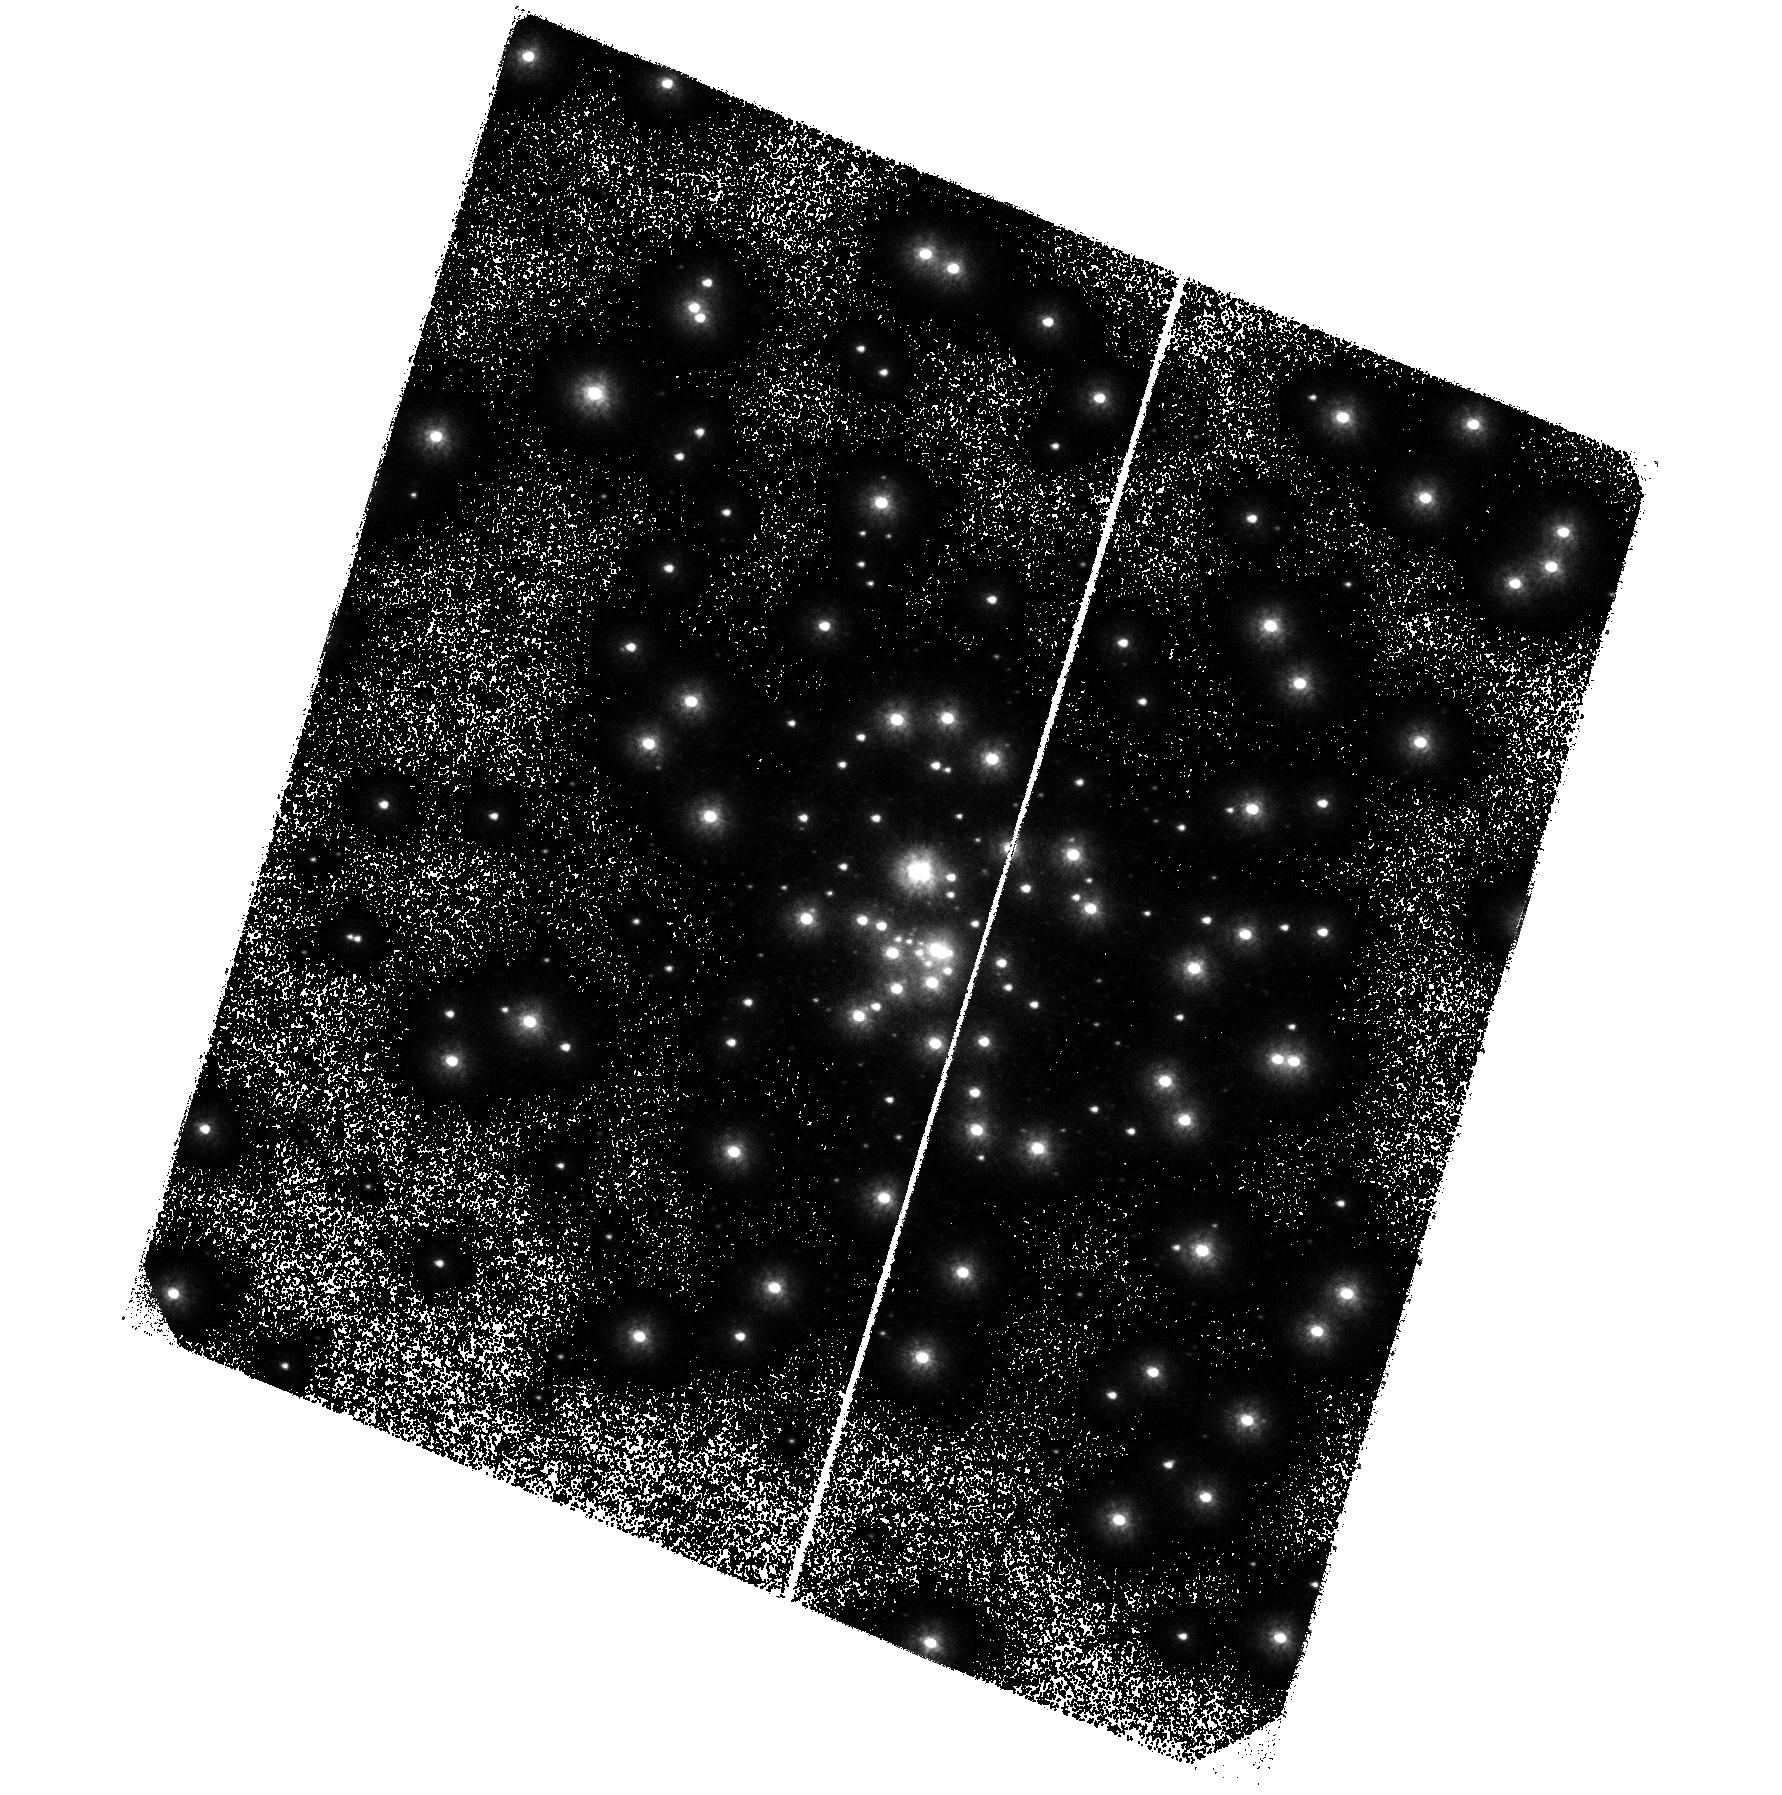
Target: M15. Instrument: ACS/SBC. Filter: F140LP. Exposure: 41 min. Observation ID: hst_9792_02_acs_sbc_f140lp_j8si02

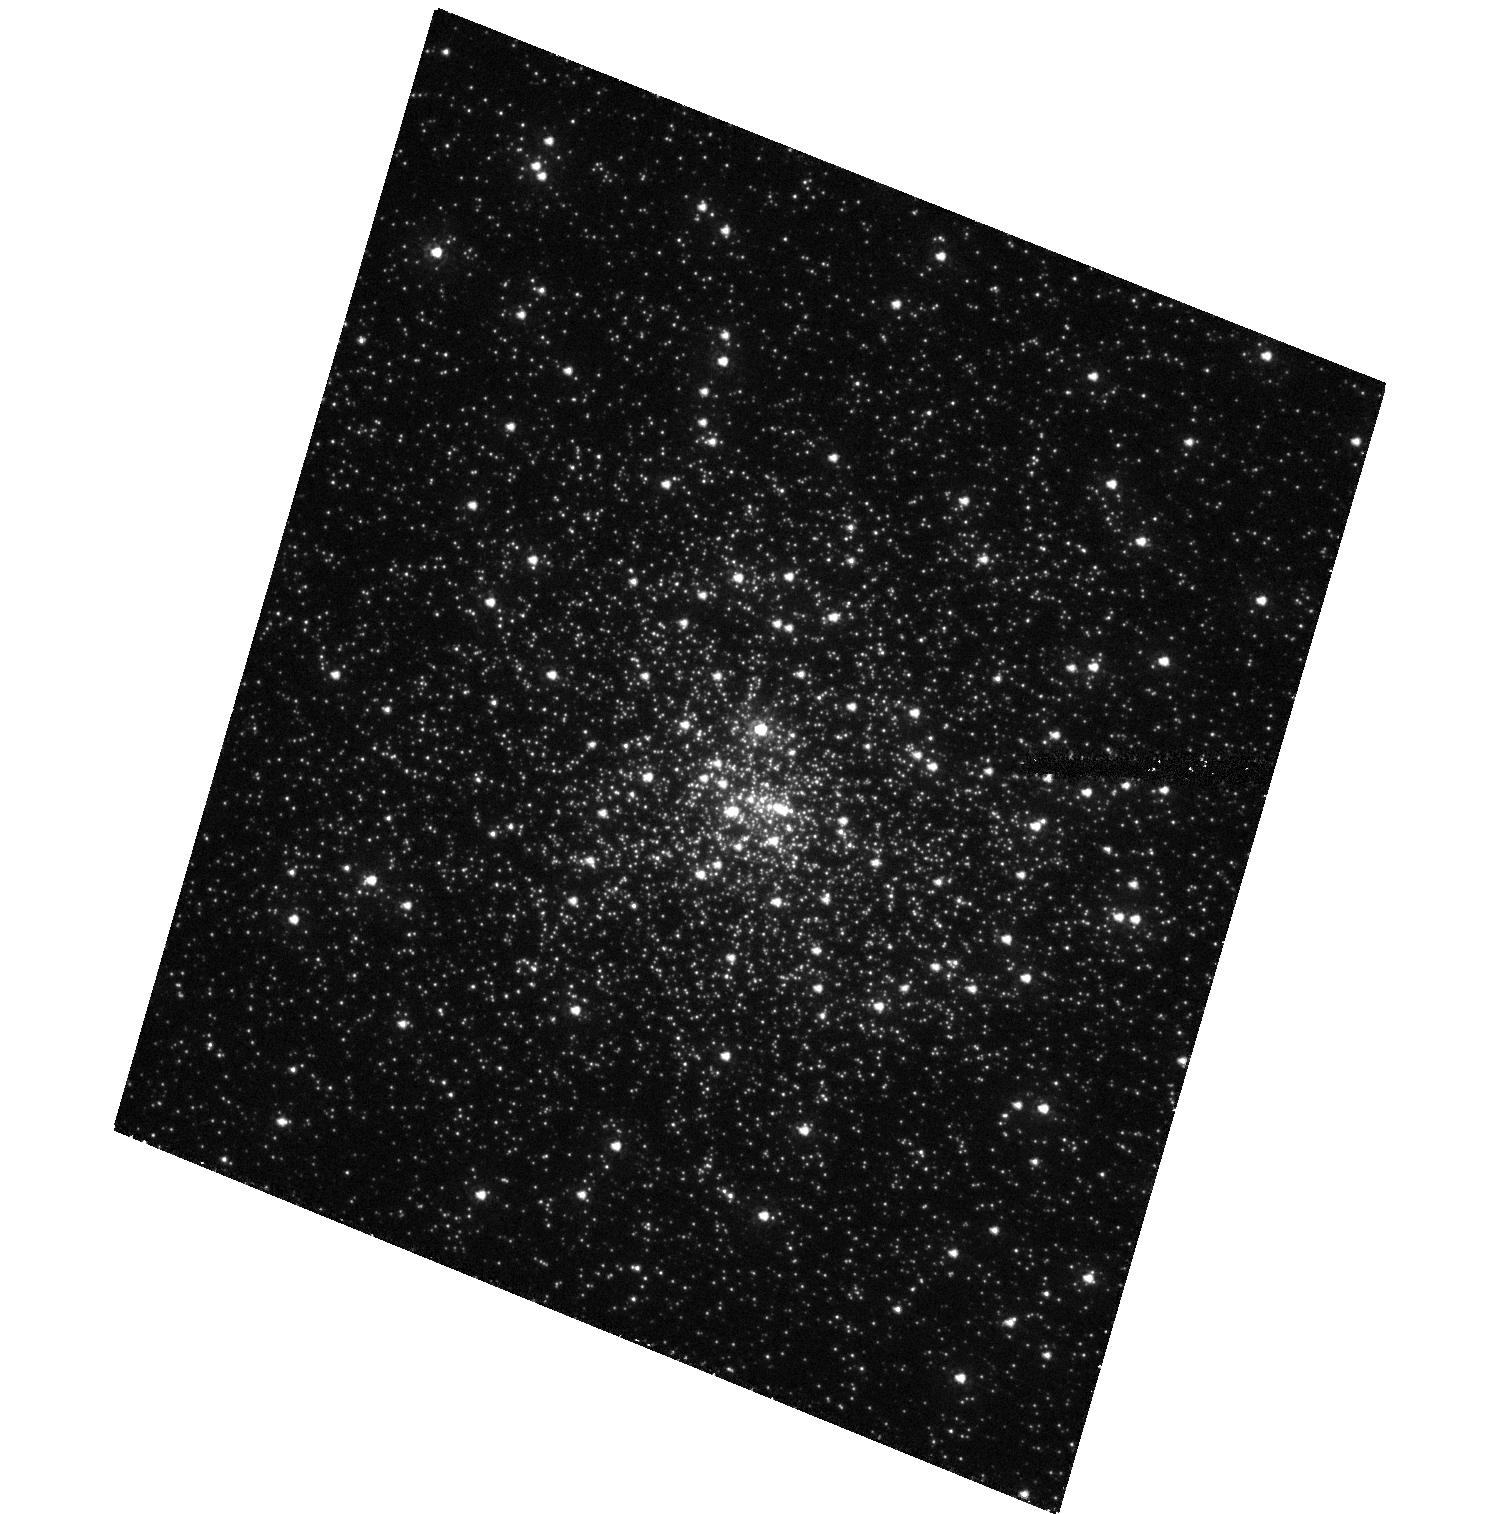
Target: M15. Instrument: ACS/HRC. Filter: F220W. Exposure: 39 min. Observation ID: hst_9792_08_acs_hrc_f220w_j8si08

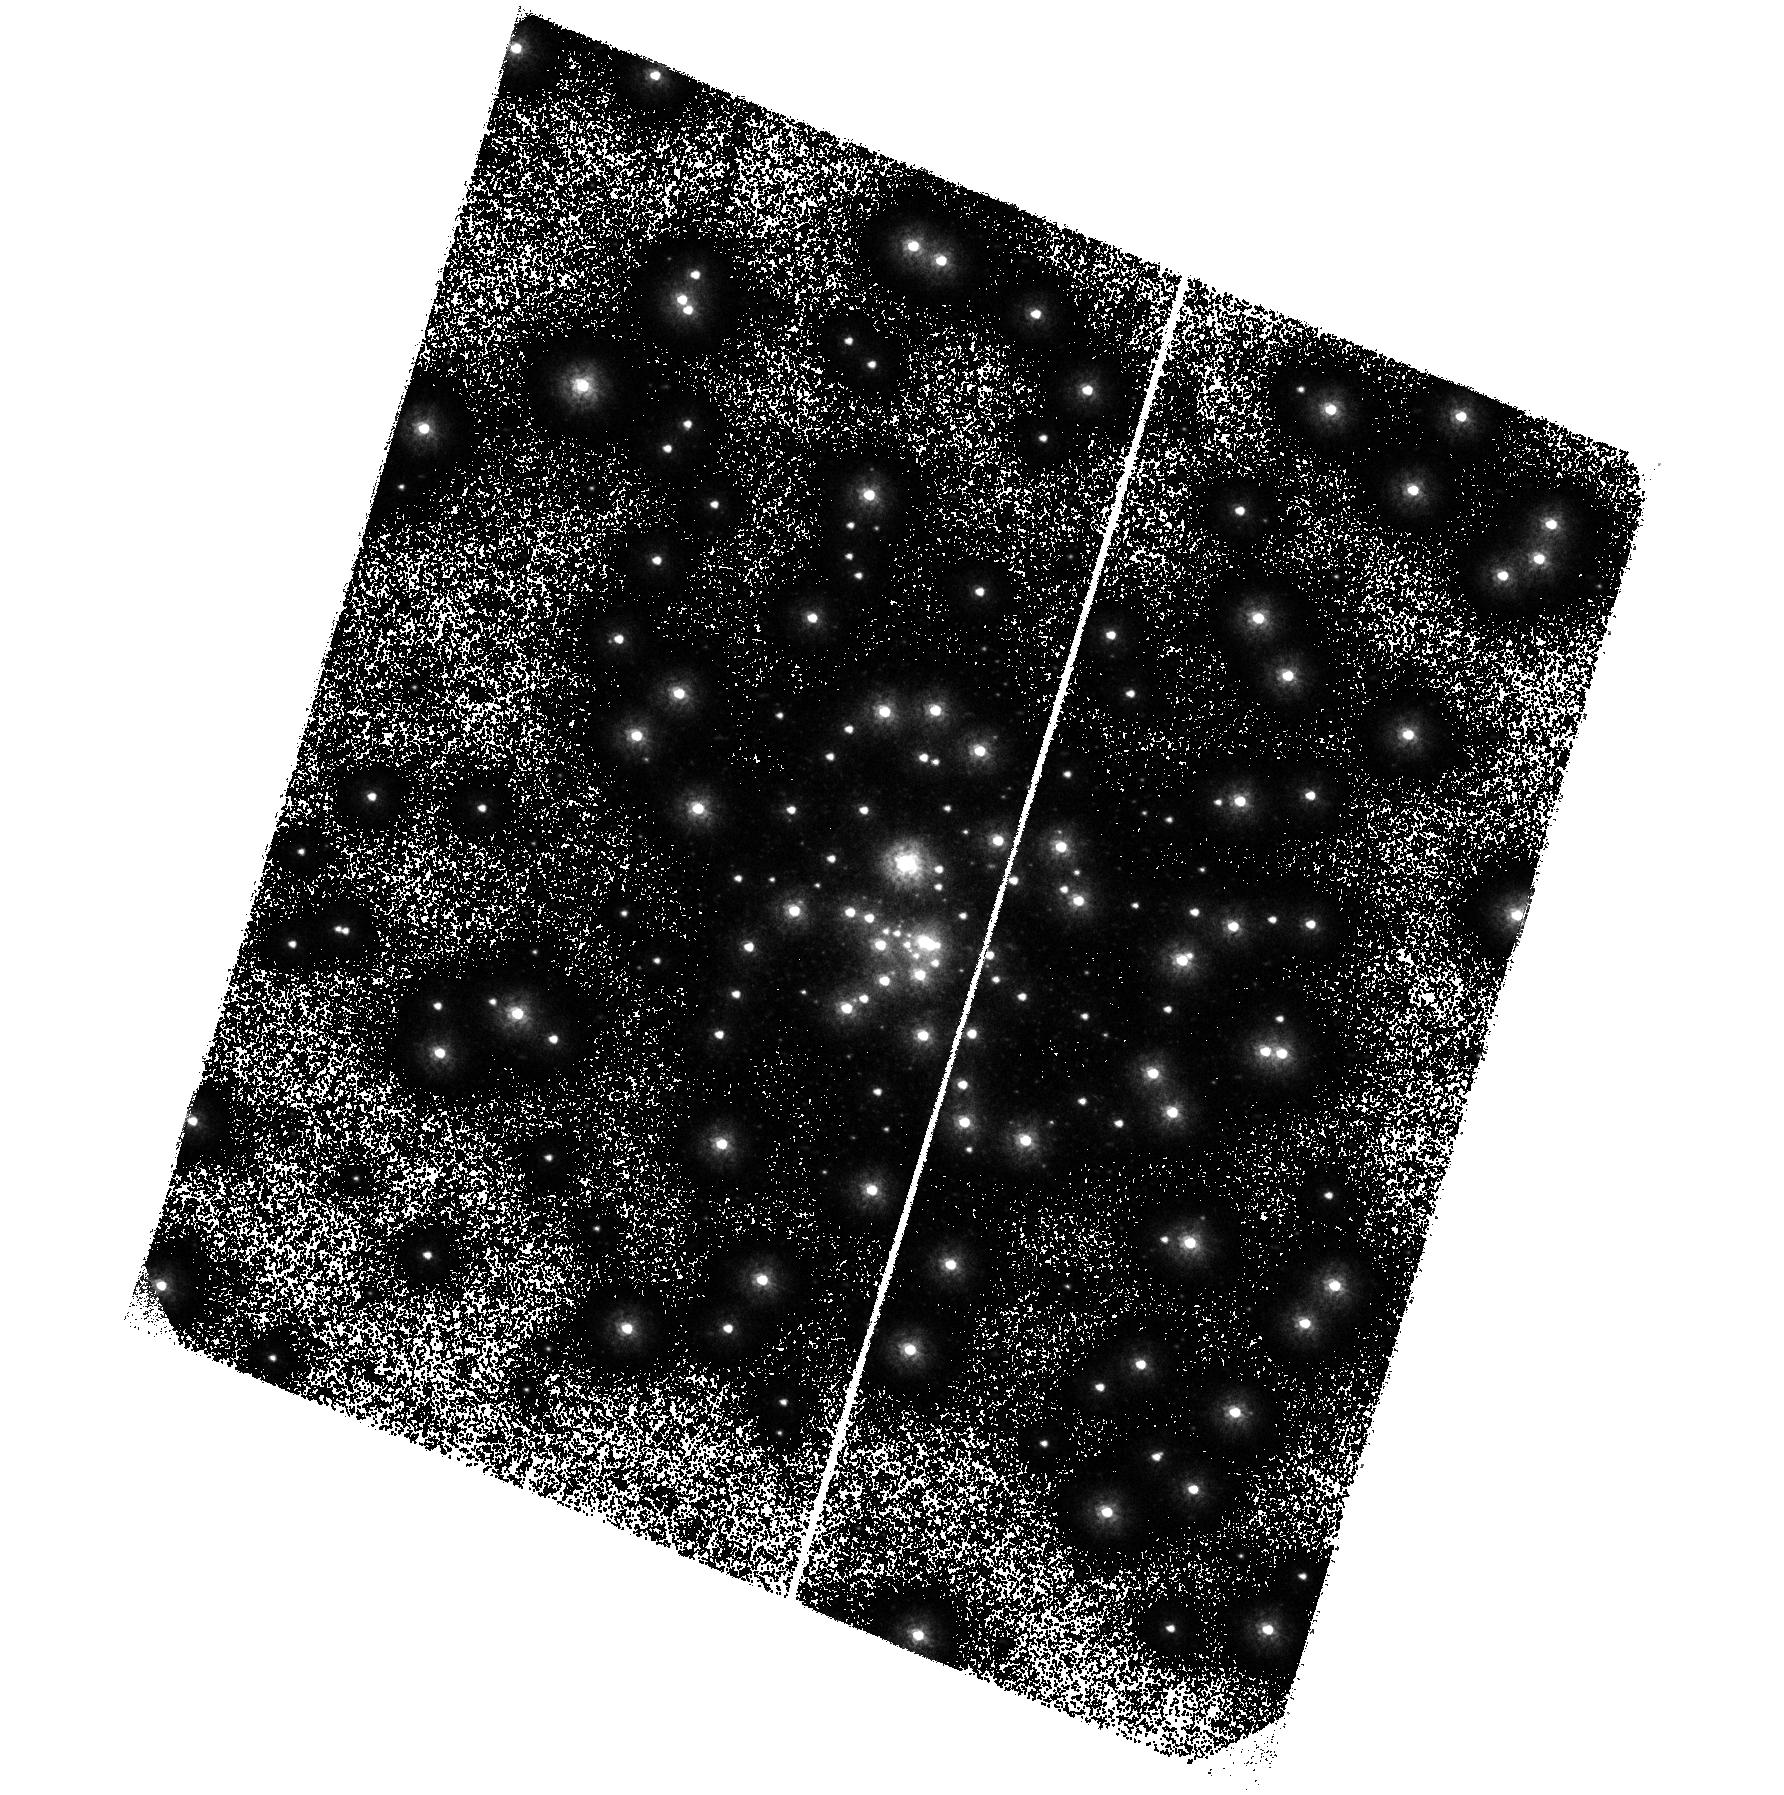
Target: M15. Instrument: ACS/SBC. Filter: F150LP. Exposure: 40 min. Observation ID: hst_9792_07_acs_sbc_f150lp_j8si07

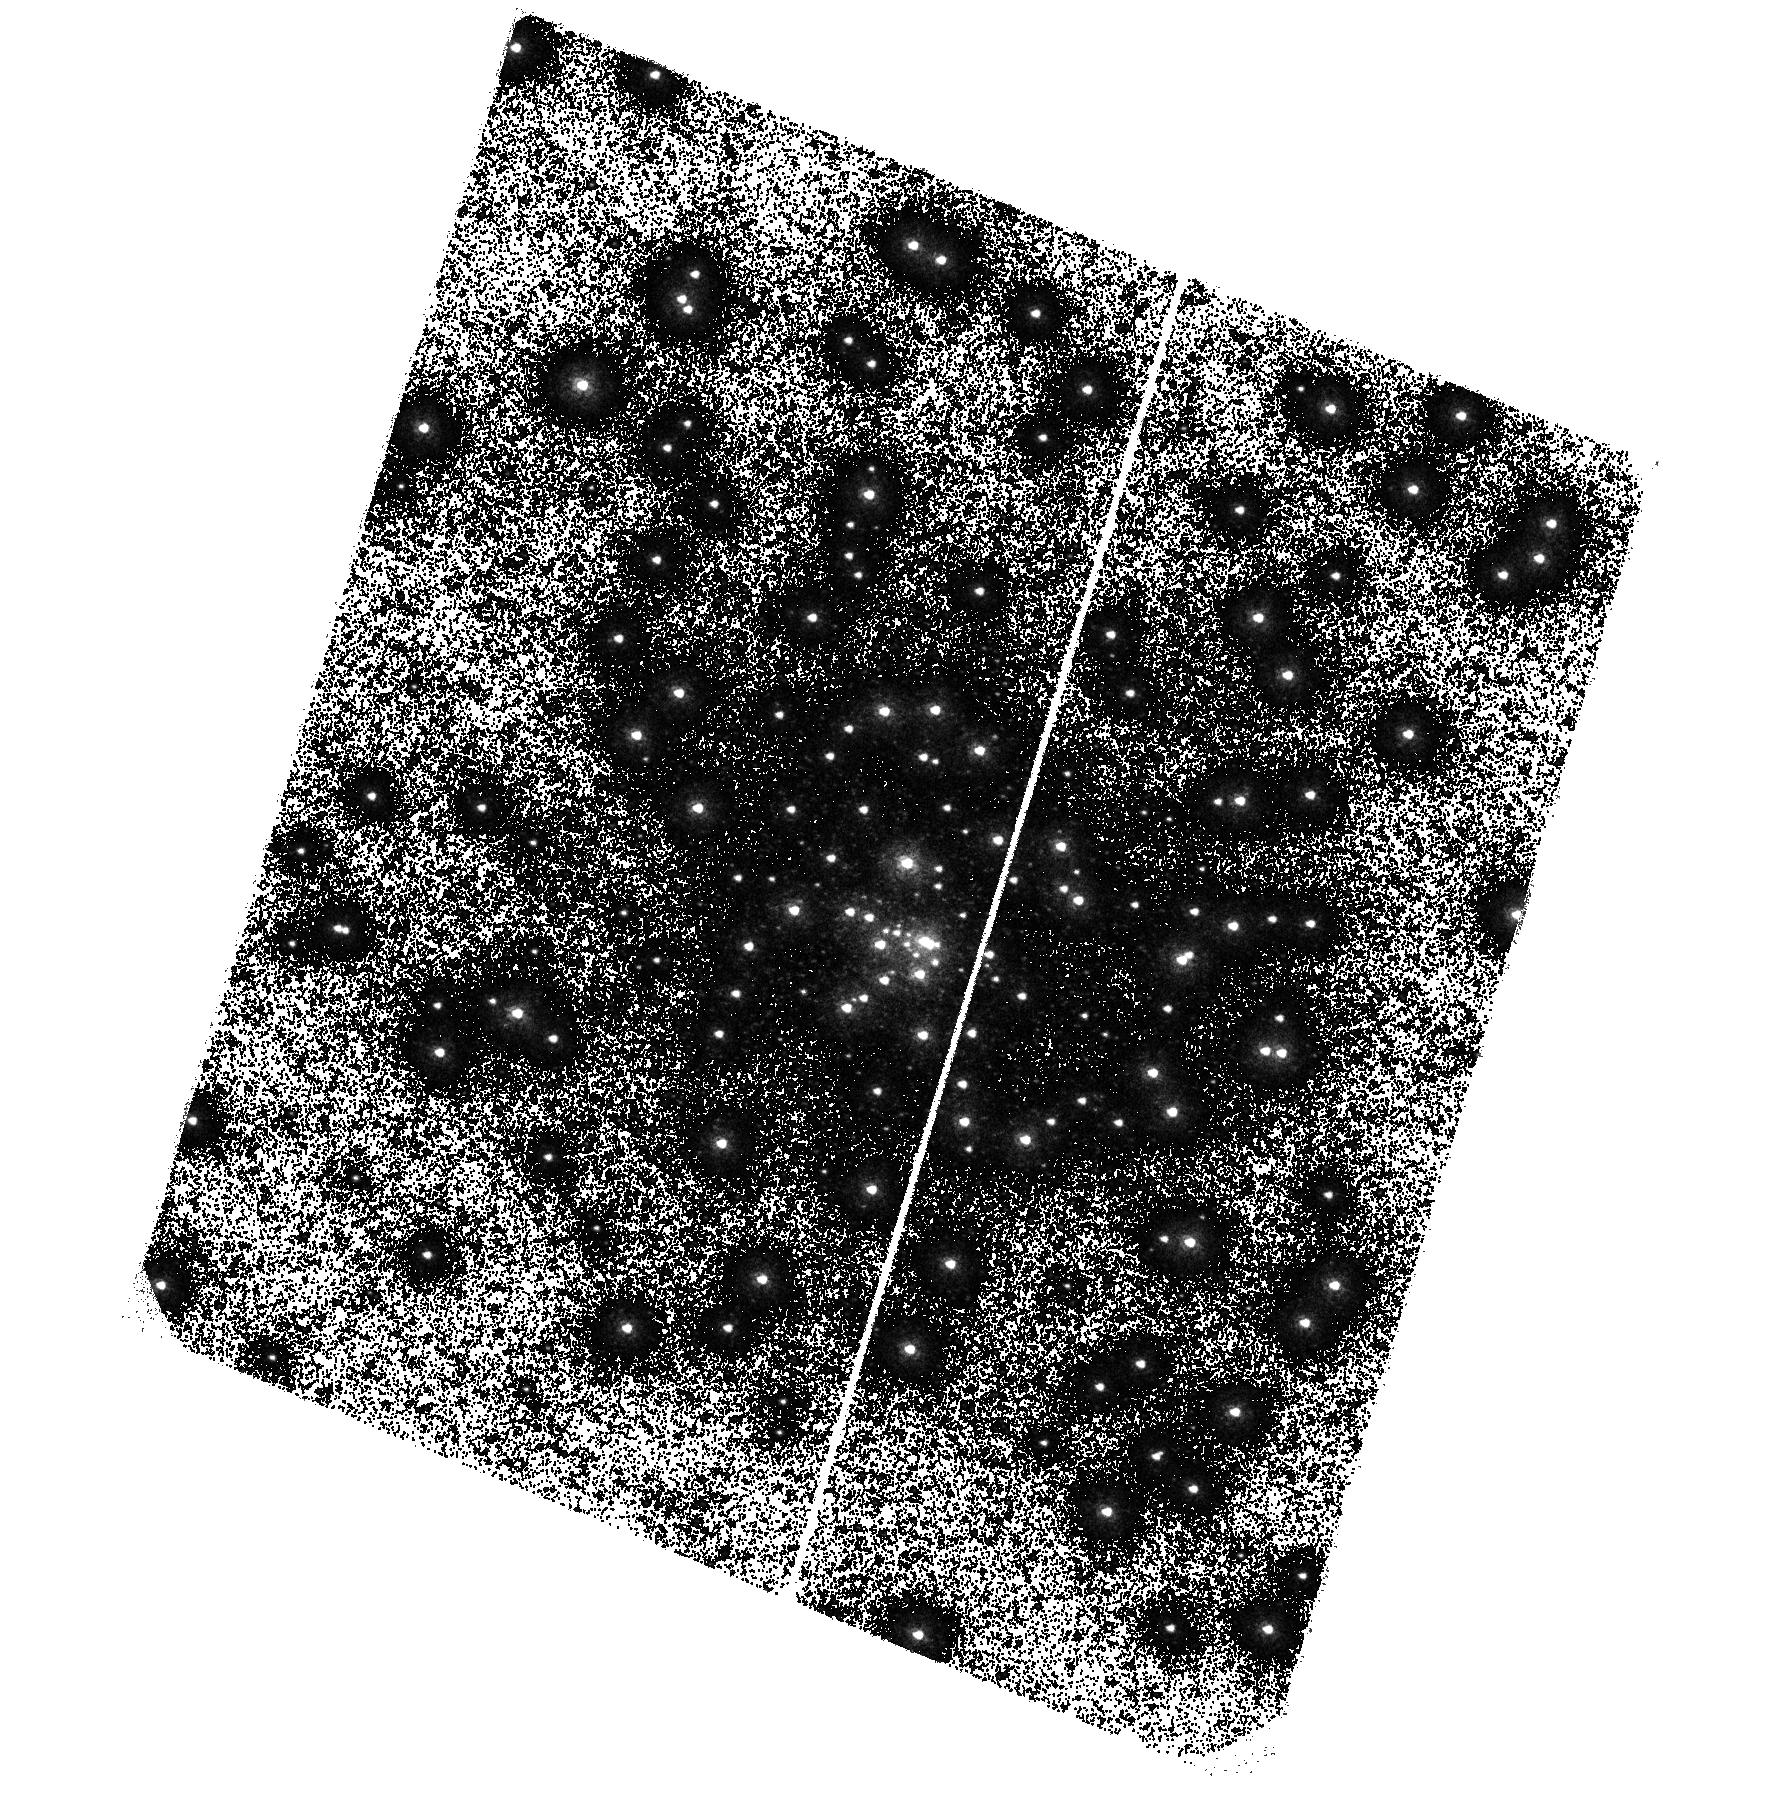
Target: M15. Instrument: ACS/SBC. Filter: F165LP. Exposure: 42 min. Observation ID: hst_9792_07_acs_sbc_f165lp_j8si07

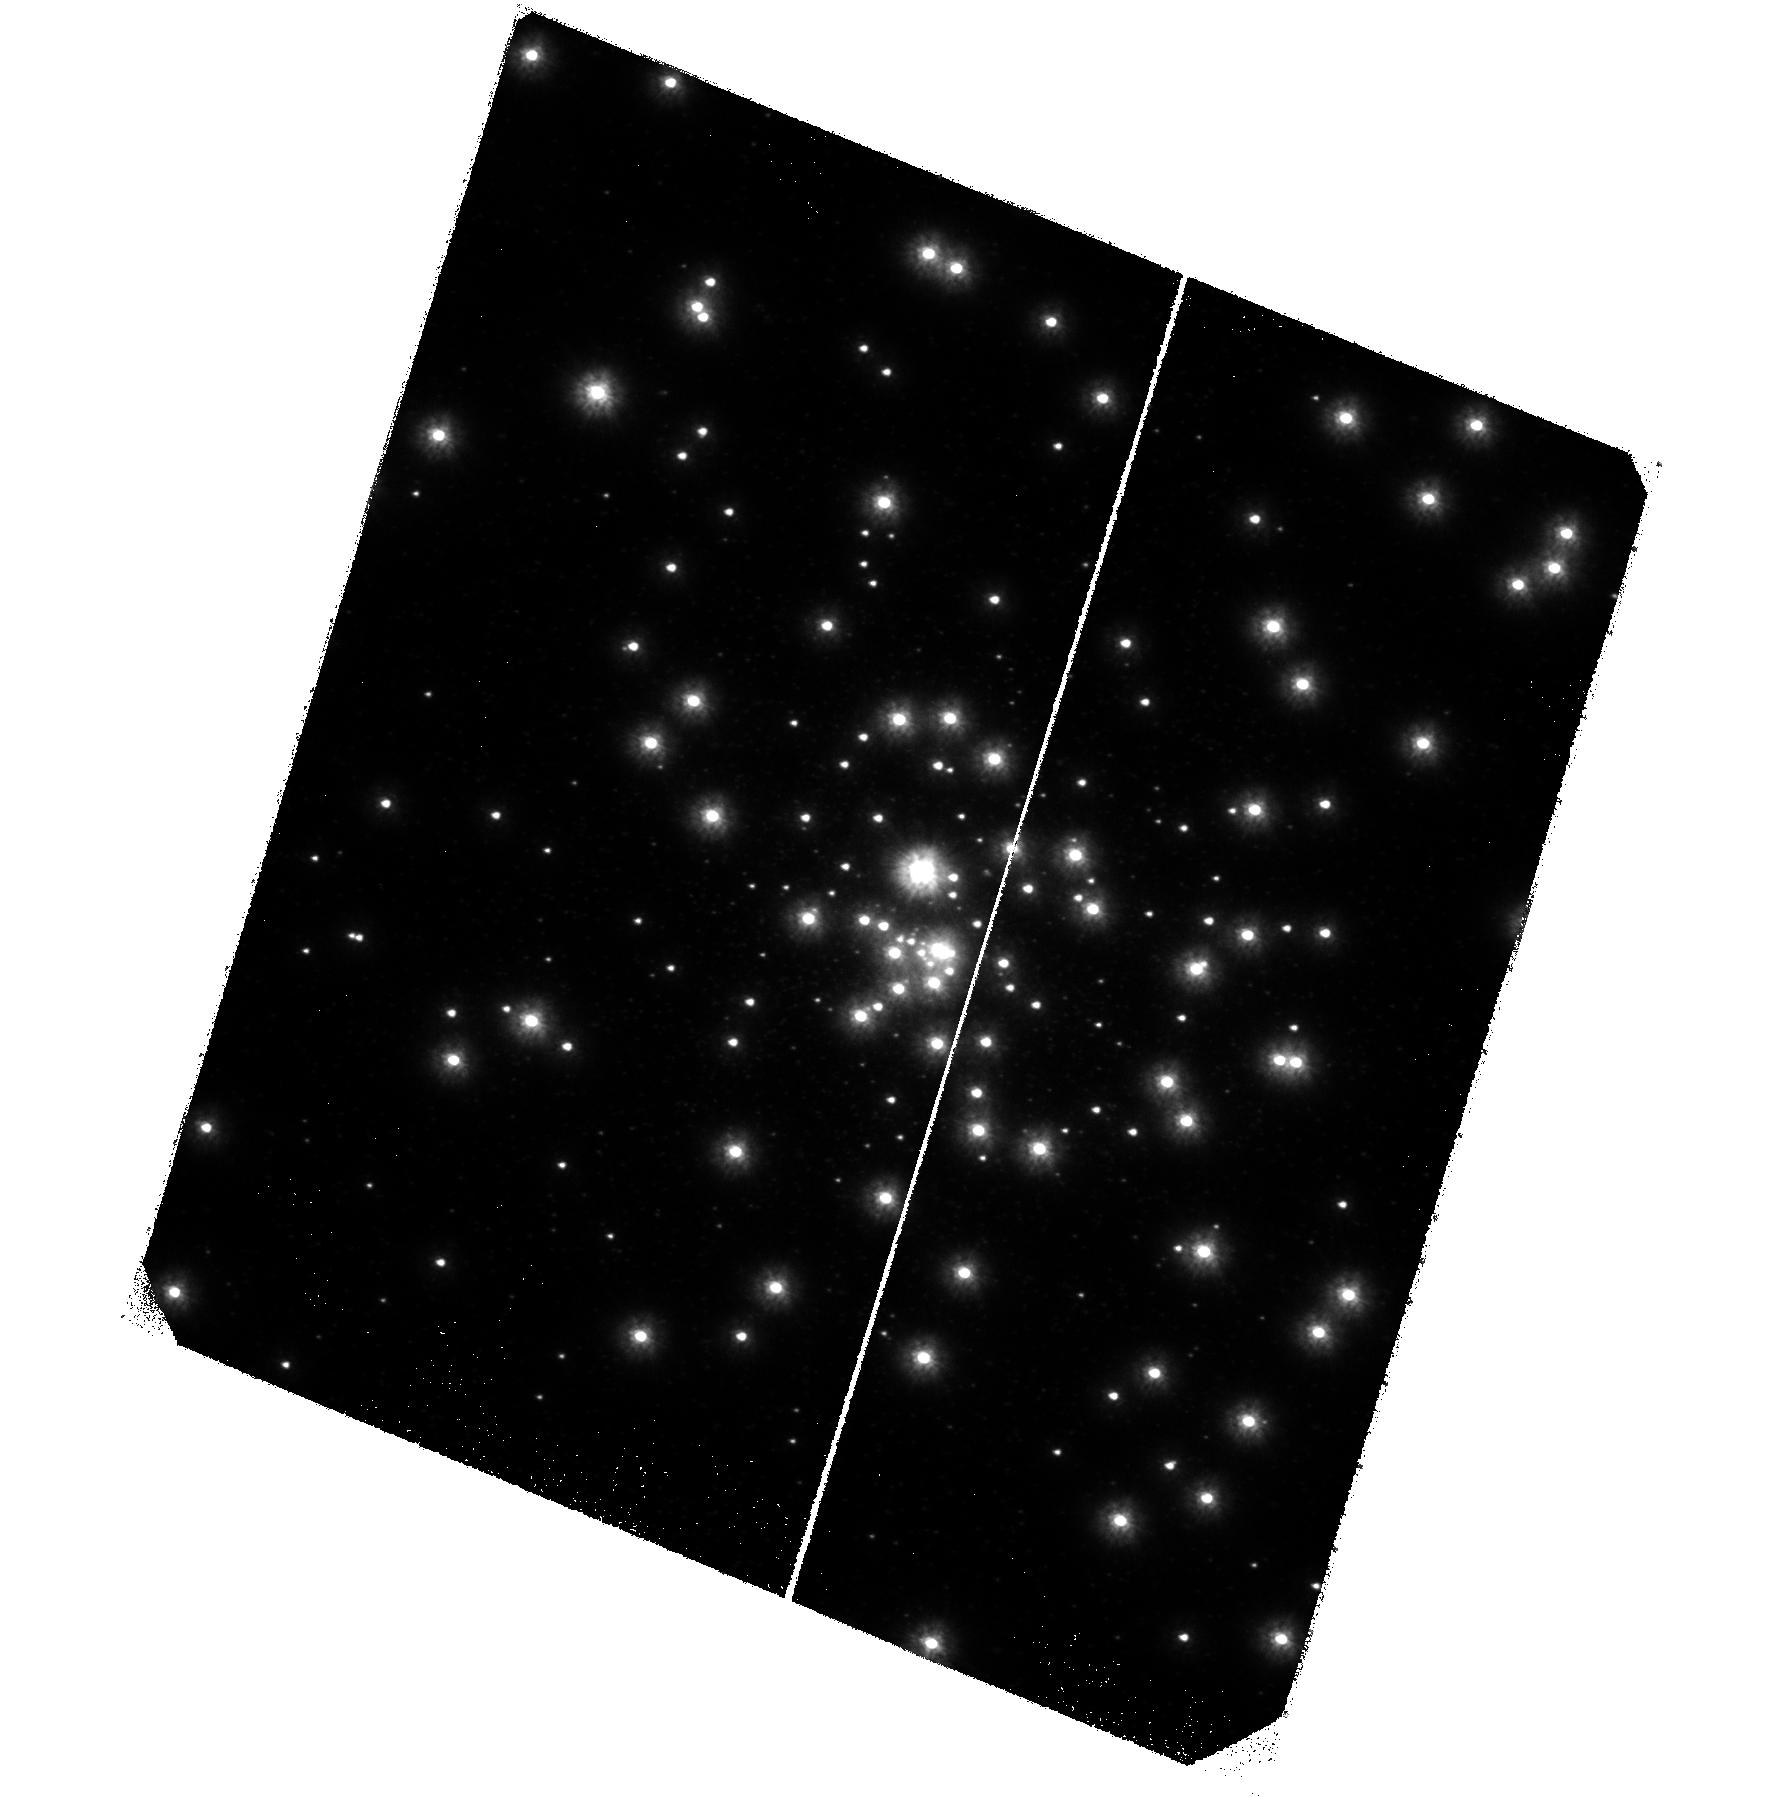
Target: M15. Instrument: ACS/SBC. Filter: F140LP. Exposure: 3.5 h. Observation ID: hst_9792_01_acs_sbc_f140lp_j8si01

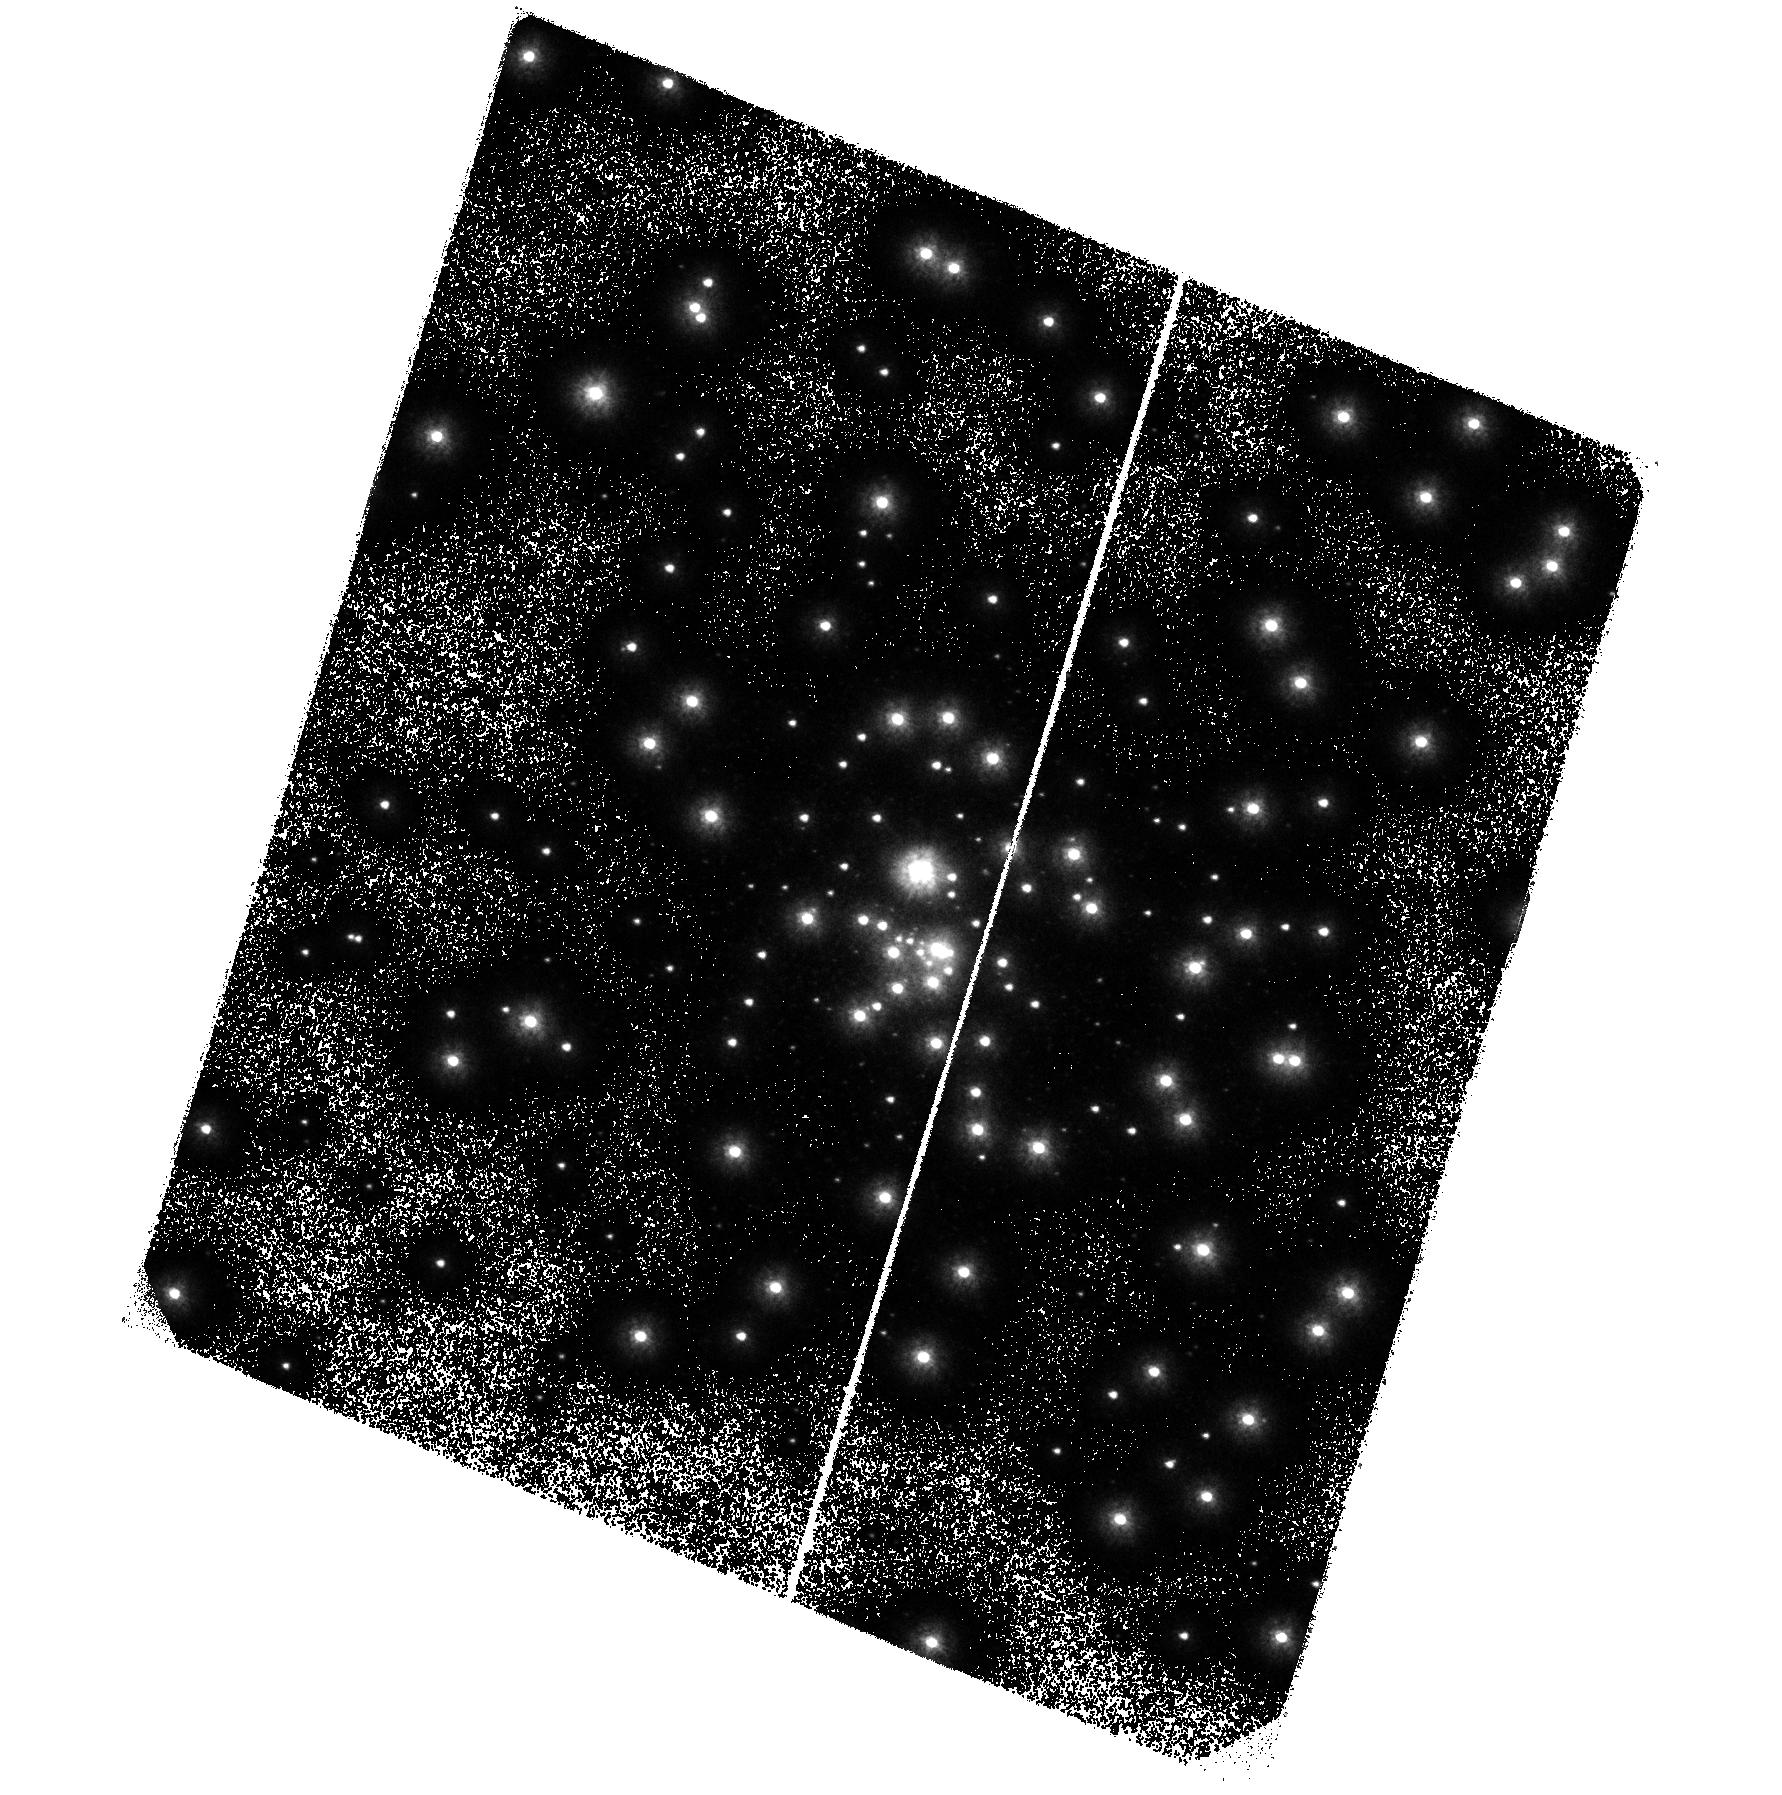
Target: M15. Instrument: ACS/SBC. Filter: F140LP. Exposure: 41 min. Observation ID: hst_9792_05_acs_sbc_f140lp_j8si05

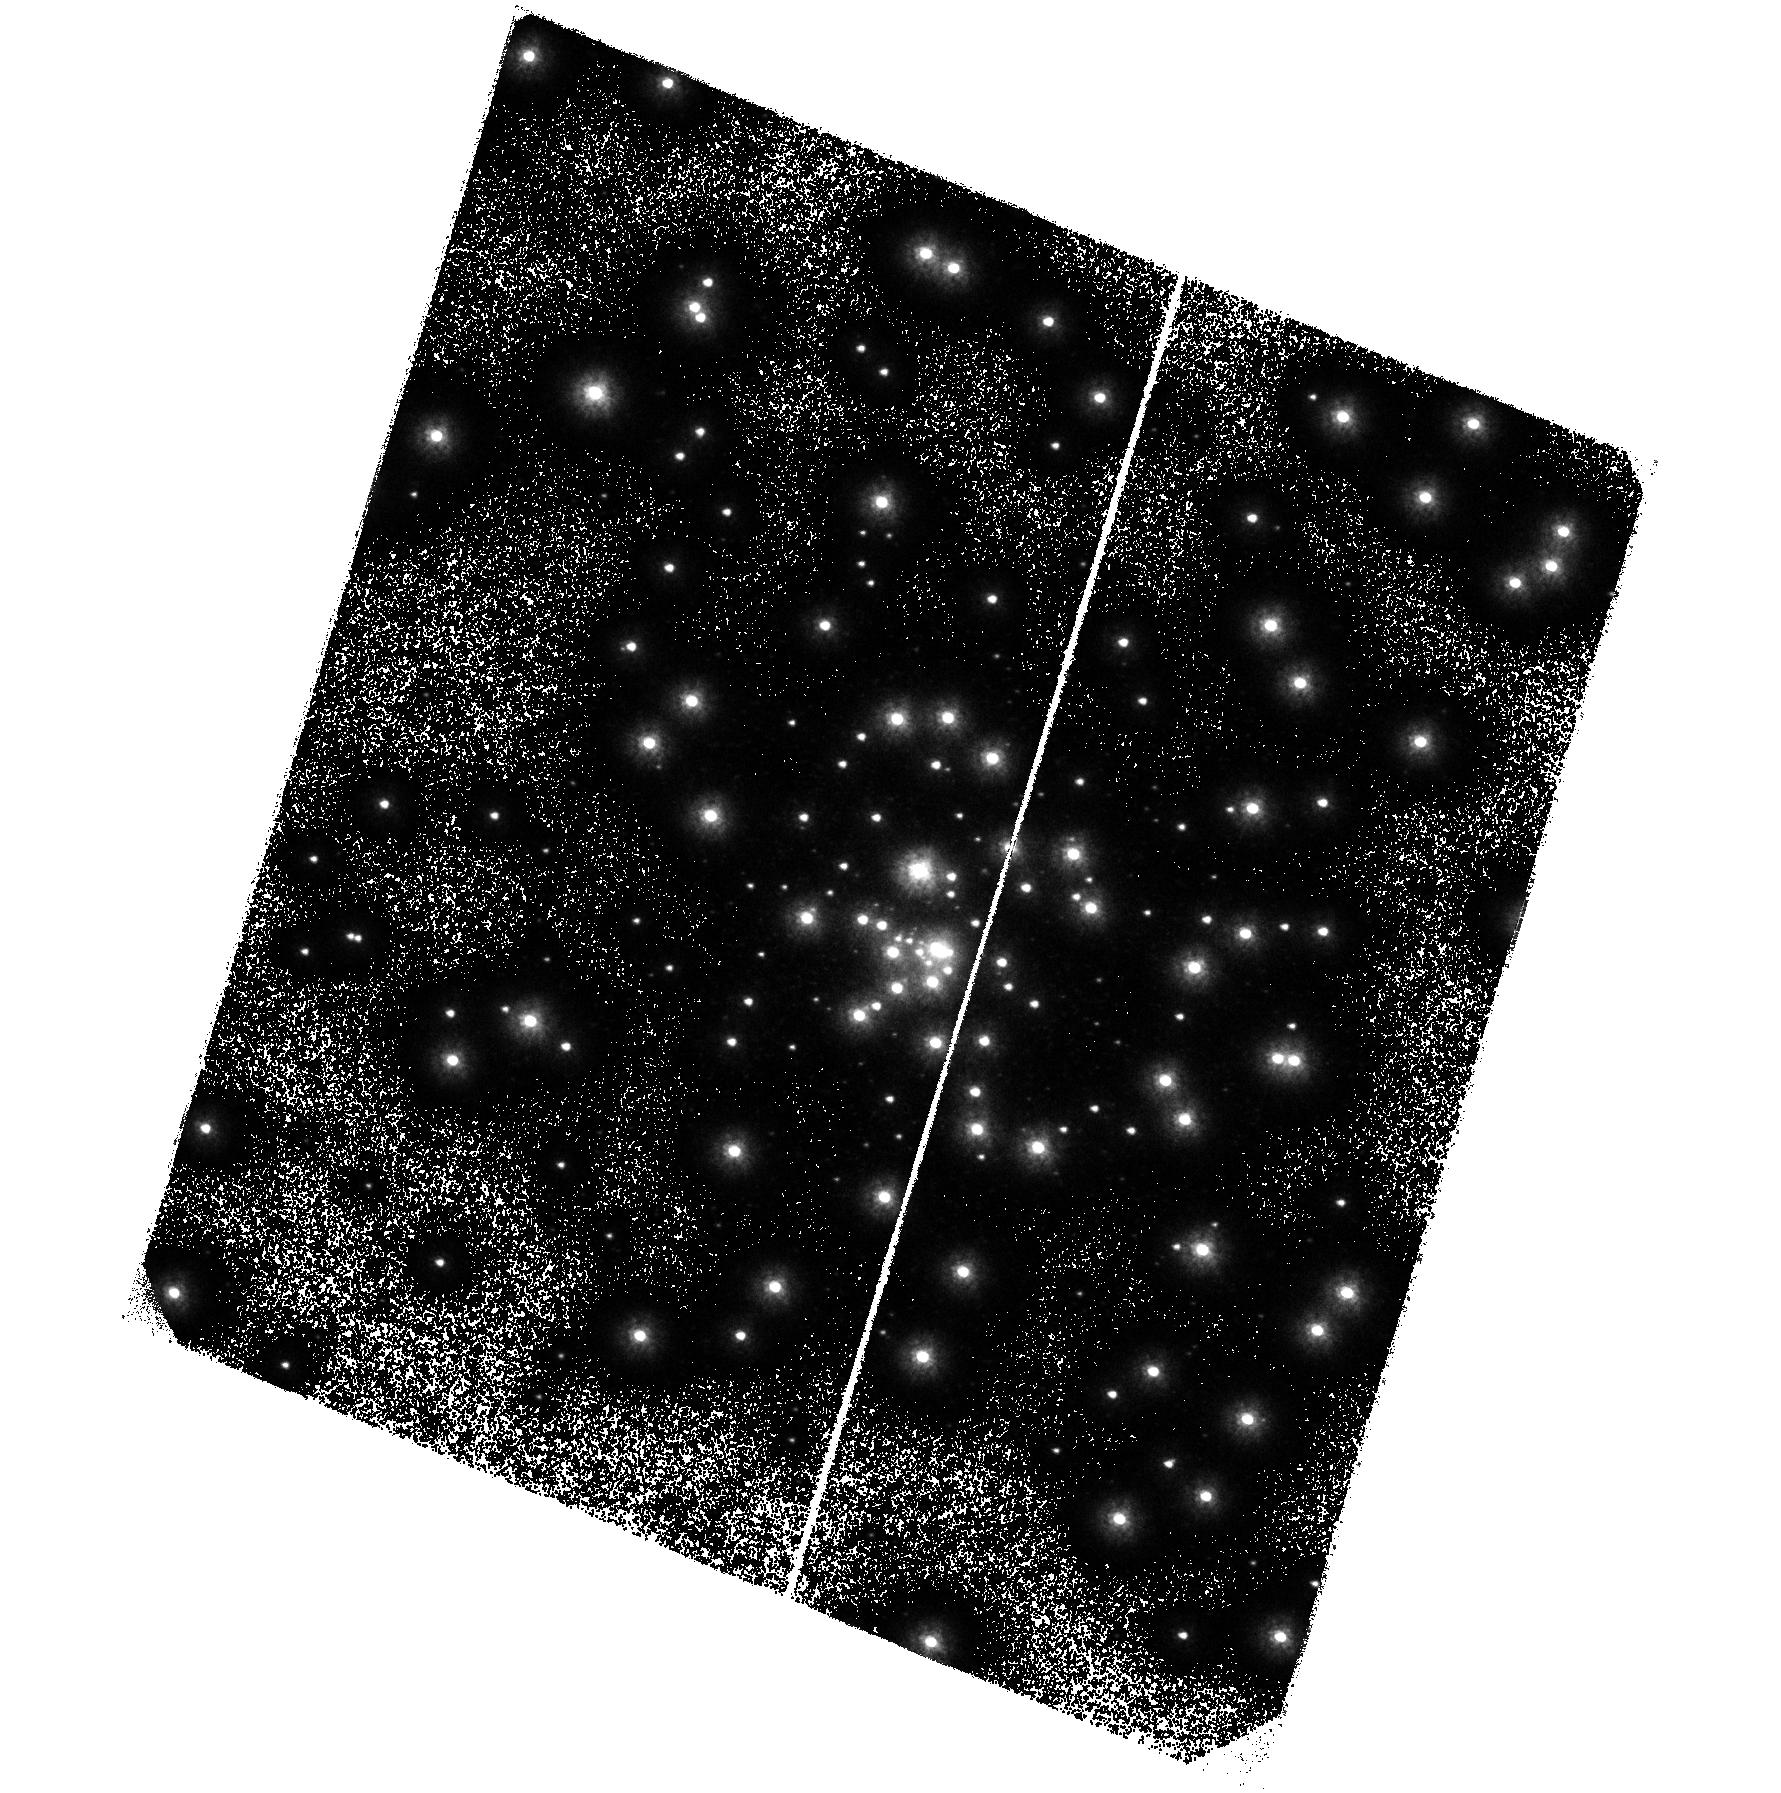
Target: M15. Instrument: ACS/SBC. Filter: F140LP. Exposure: 41 min. Observation ID: hst_9792_06_acs_sbc_f140lp_j8si06

Uncovering the CV populatin in M15: a deep, time-resolved, far-UV survey of the cluster core (PI: Knigge, Christian)

We propose to carry out a deep, far-ultraviolet (FUV), time-resolved for faint cataclysmic variables (CVs) and other dynamically-formed objects in the globular cluster (GC) M15. We will use the ACS/SBC to carry out 6 epochs of FUV imaging of this cluster in a single filter, and will use two additional visits to obtain images in other FUV and NUV filters. Since crowding is not a problem in the FUV, this will yield time-resolved FUV photometry of all blue objects in the cluster core. Our CV census will be both deep enough to be essentially complete and ``broad'' enough to involve all of the following CV characteristics: (1) UV brightness; (2) blue FUV spectral shape; (3) strong CIV and HeII emission; (4) short time-scale ($\sim$ minutes) variability (flickering, WD spin); (6) intermediate time-scale ($\sim$ hours) variability (orbital variations); (7) long time-scale ($\sim$ weeks) variability (dwarf nova eruptions). We will thus find the CV population in M15, if it exists. In addition, our survey will detect numerous blue stragglers and hot white dwarfs, as well as any other blue objects near the core. Finally, our photometry will yield high-quality FUV light curves of the two low-mass x-ray binaries in M15.